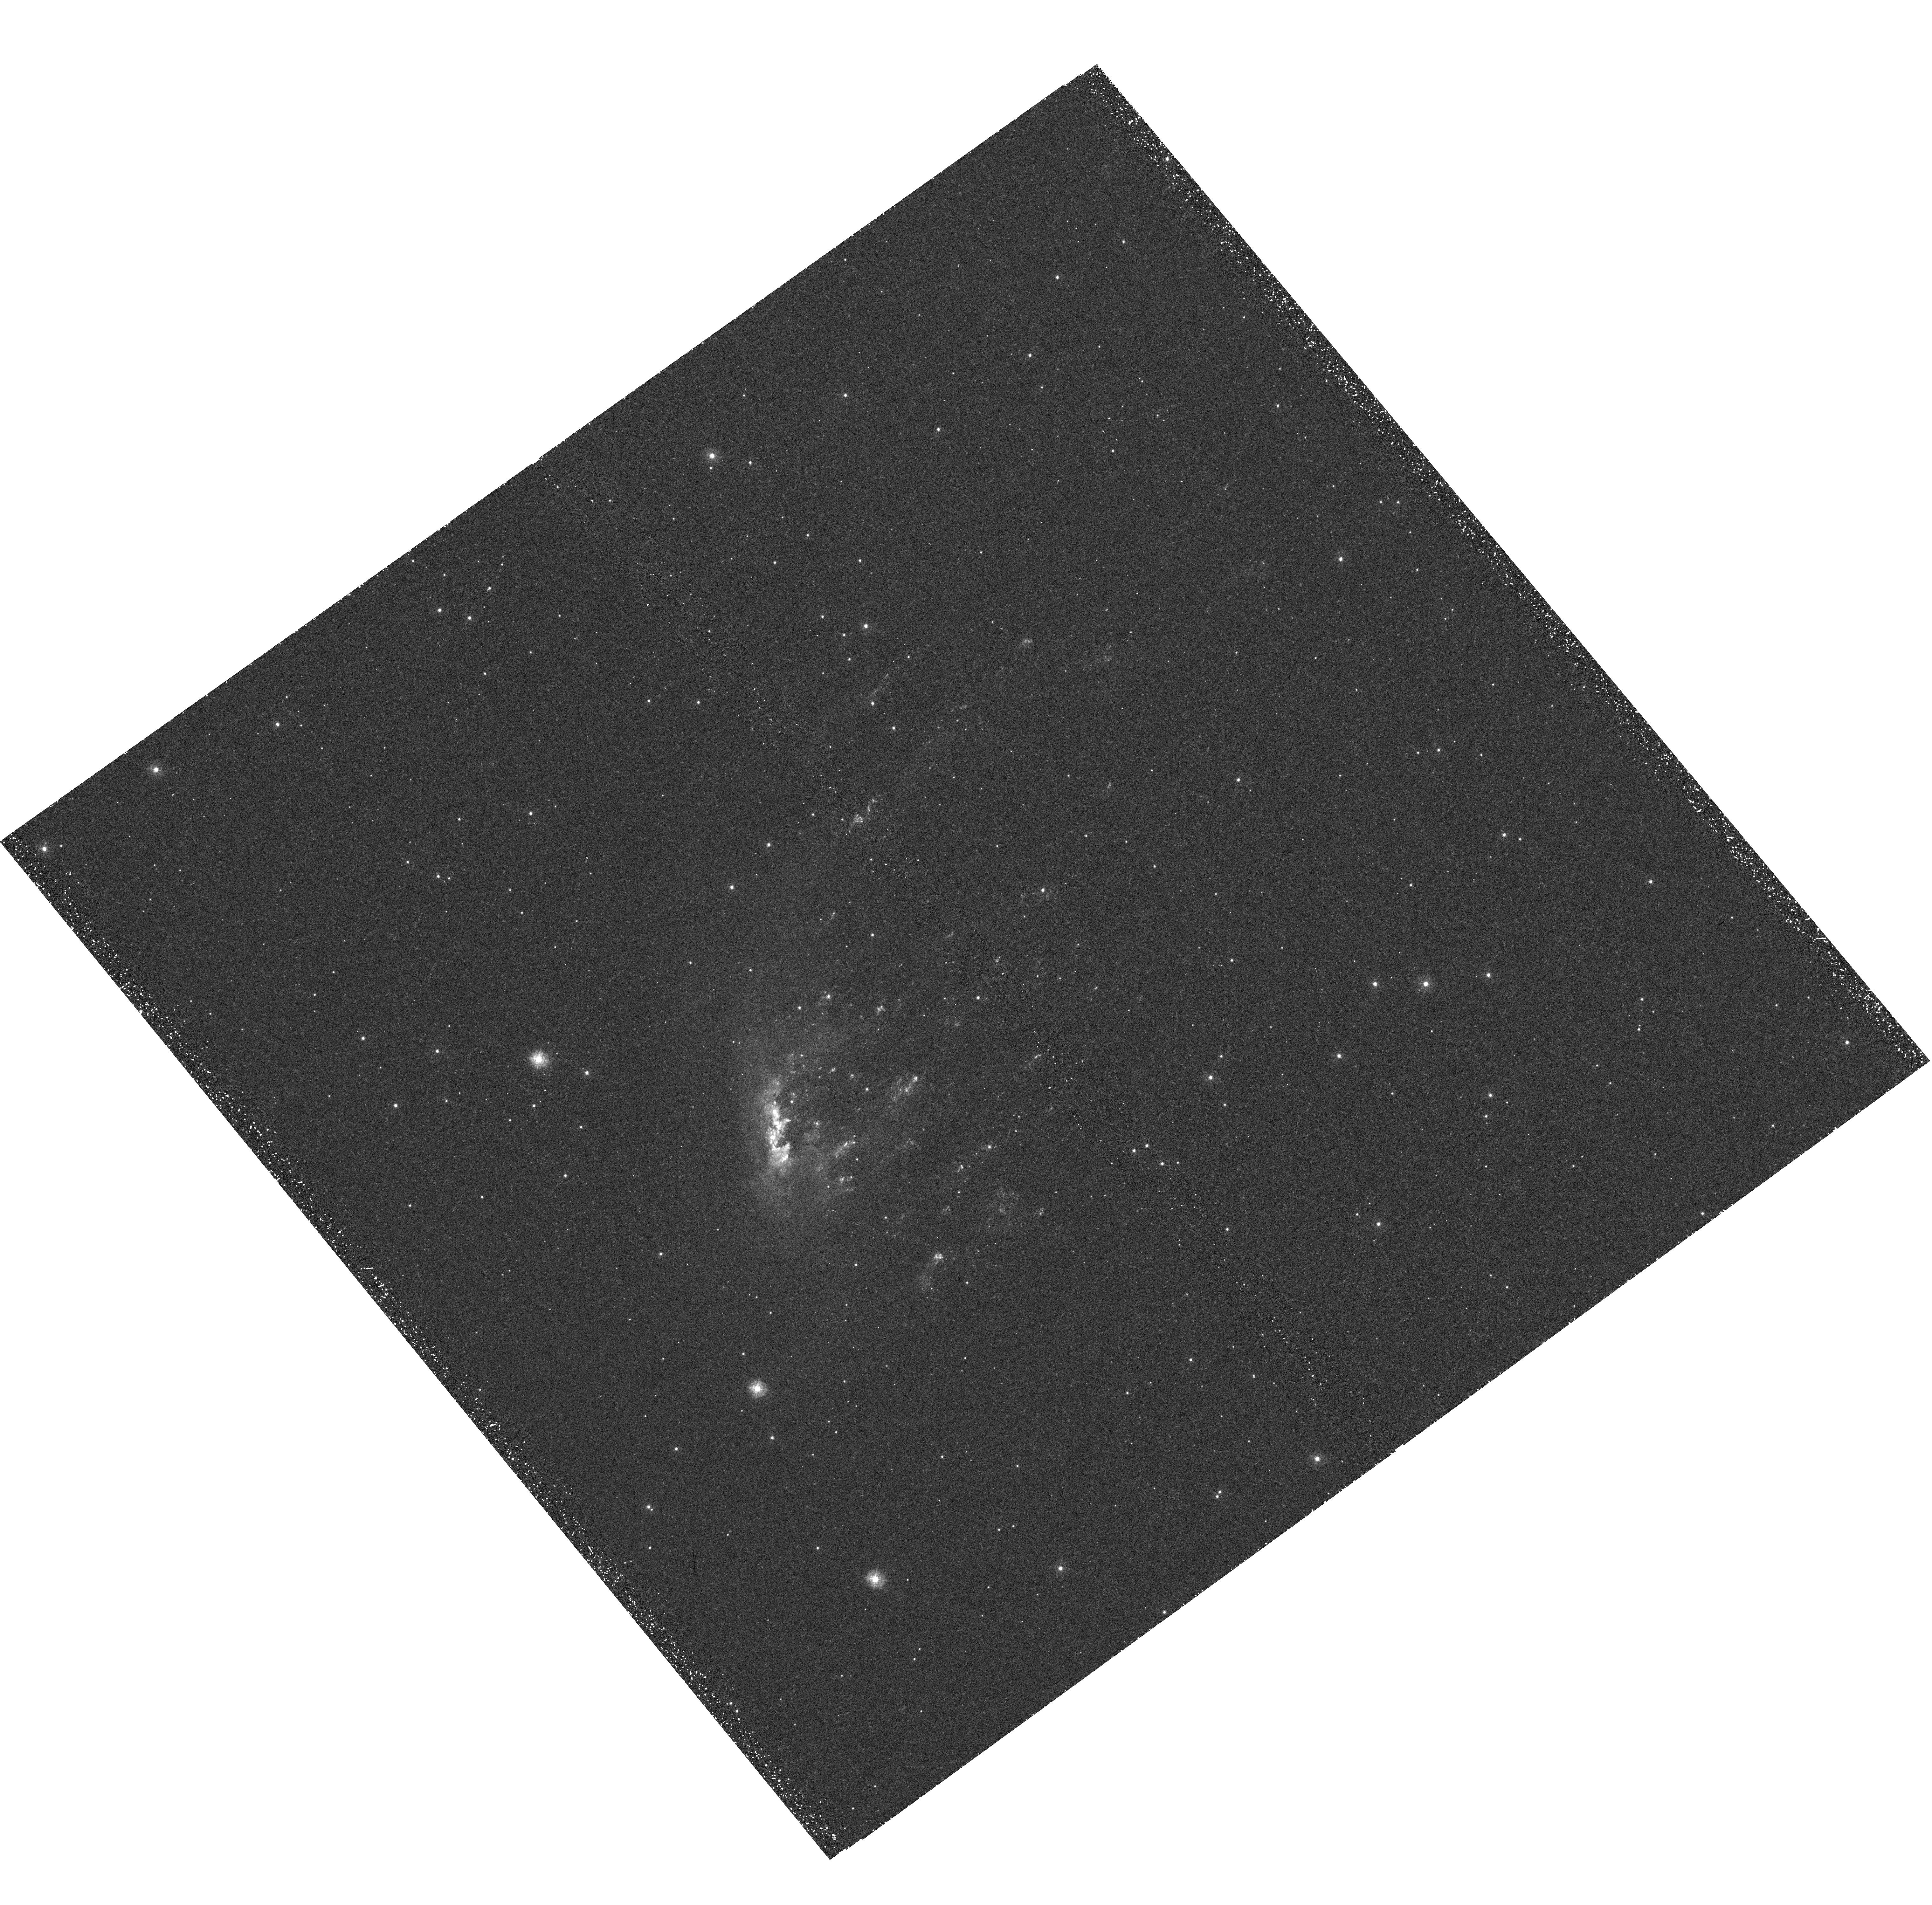
Target: ESO137-001-WFC3. Instrument: WFC3/UVIS. Filter: F275W. Exposure: 49 min. Observation ID: hst_11683_a1_wfc3_uvis_f275w_ib9ga1

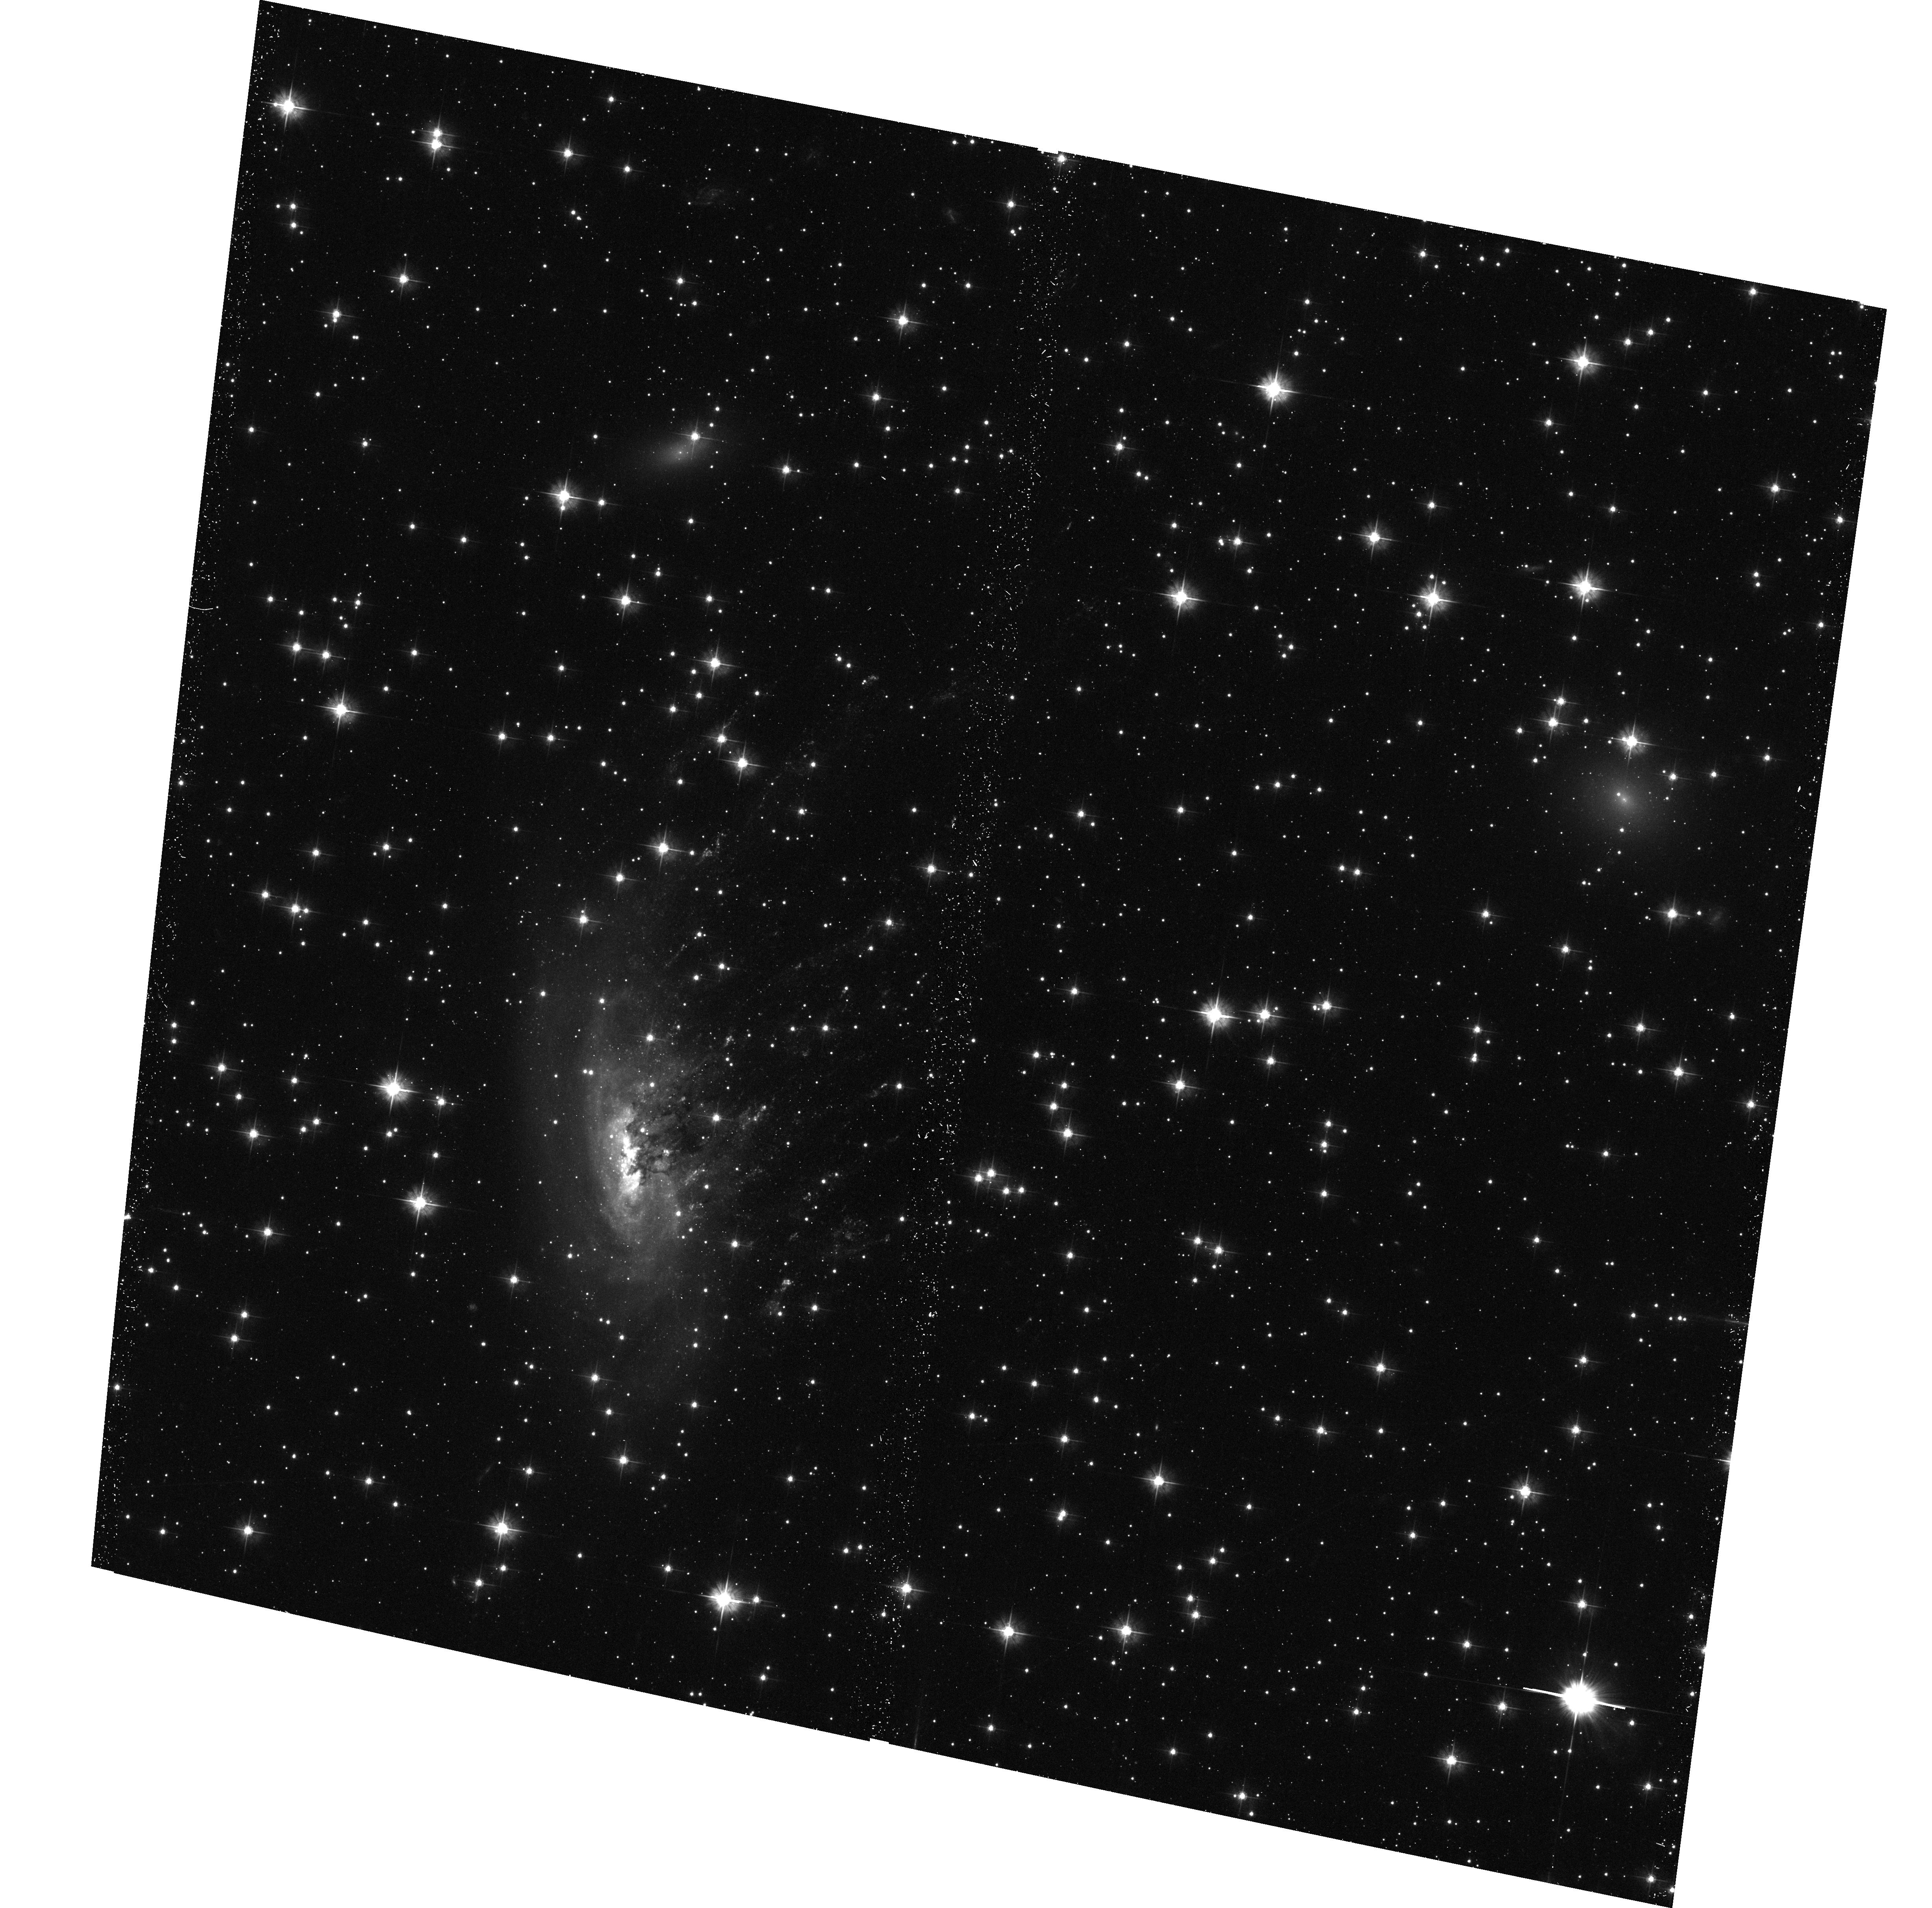
Target: ESO137-001-WFC3. Instrument: ACS/WFC. Filter: F475W. Exposure: 29 min. Observation ID: hst_11683_01_acs_wfc_f475w_jb9g01

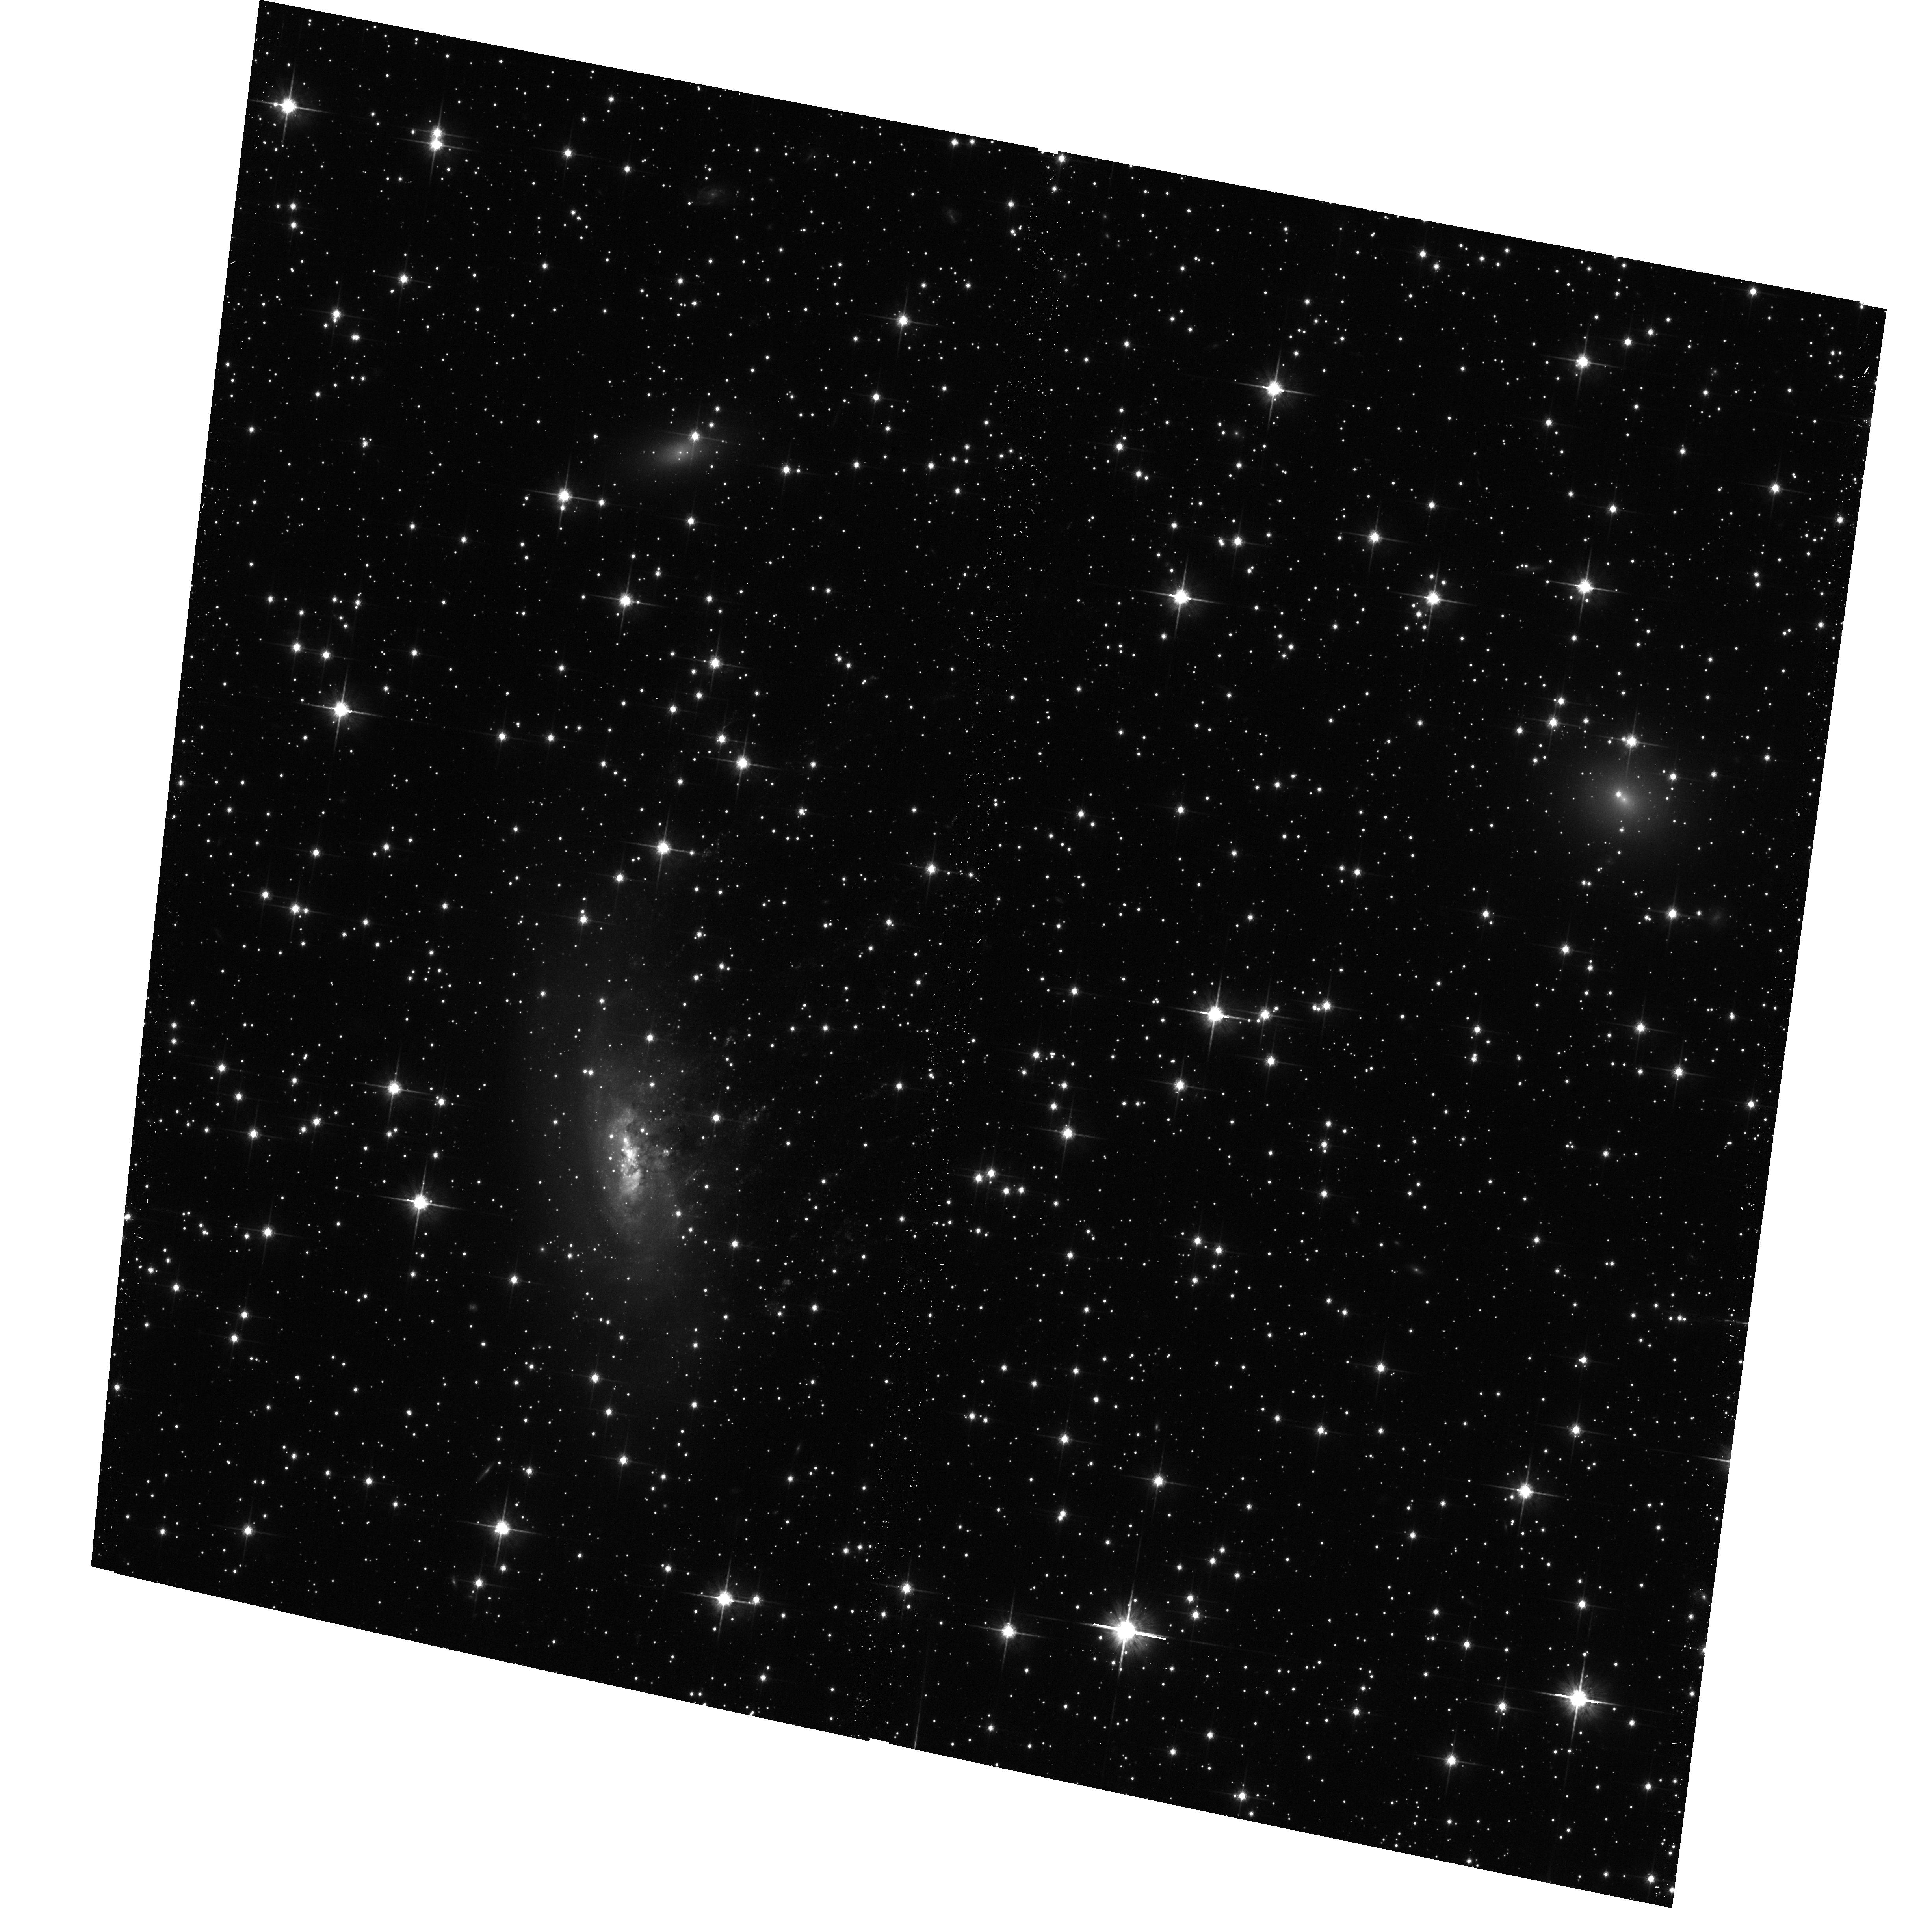
Target: ESO137-001-WFC3. Instrument: ACS/WFC. Filter: F814W. Exposure: 11 min. Observation ID: hst_11683_01_acs_wfc_f814w_jb9g01

Intracluster star formation and galaxy transformation: ESO 137-001 in A3627 (PI: Sun, Ming)

ESO137-001 is a small starburst galaxy in the nearby massive cluster A3627. A 70 kpc long X-ray tail behind ESO 137-001 has been revealed by both Chandra and XMM data, which makes it the only known late-type galaxy with an X-ray tail in a Coma-like cluster. Our SOAR observations also reveal a 40 kpc Halpha tail in the position of the X-ray tail, as well as ~ 30 intracluster HII regions in or around the tail. We propose HST observations of this unique galaxy to resolve the distorted galactic structures in transformation, and to search for yound star clusters in or around the tail, and to understand star formation in the galaxy and in the intracluster space. The results will be of general interest to galaxy transformation in clusters (e.g., ''Butcher-Oemler'' galaxies at z>0.3), starburst induced by ICM pressure, and intracluster star formation.